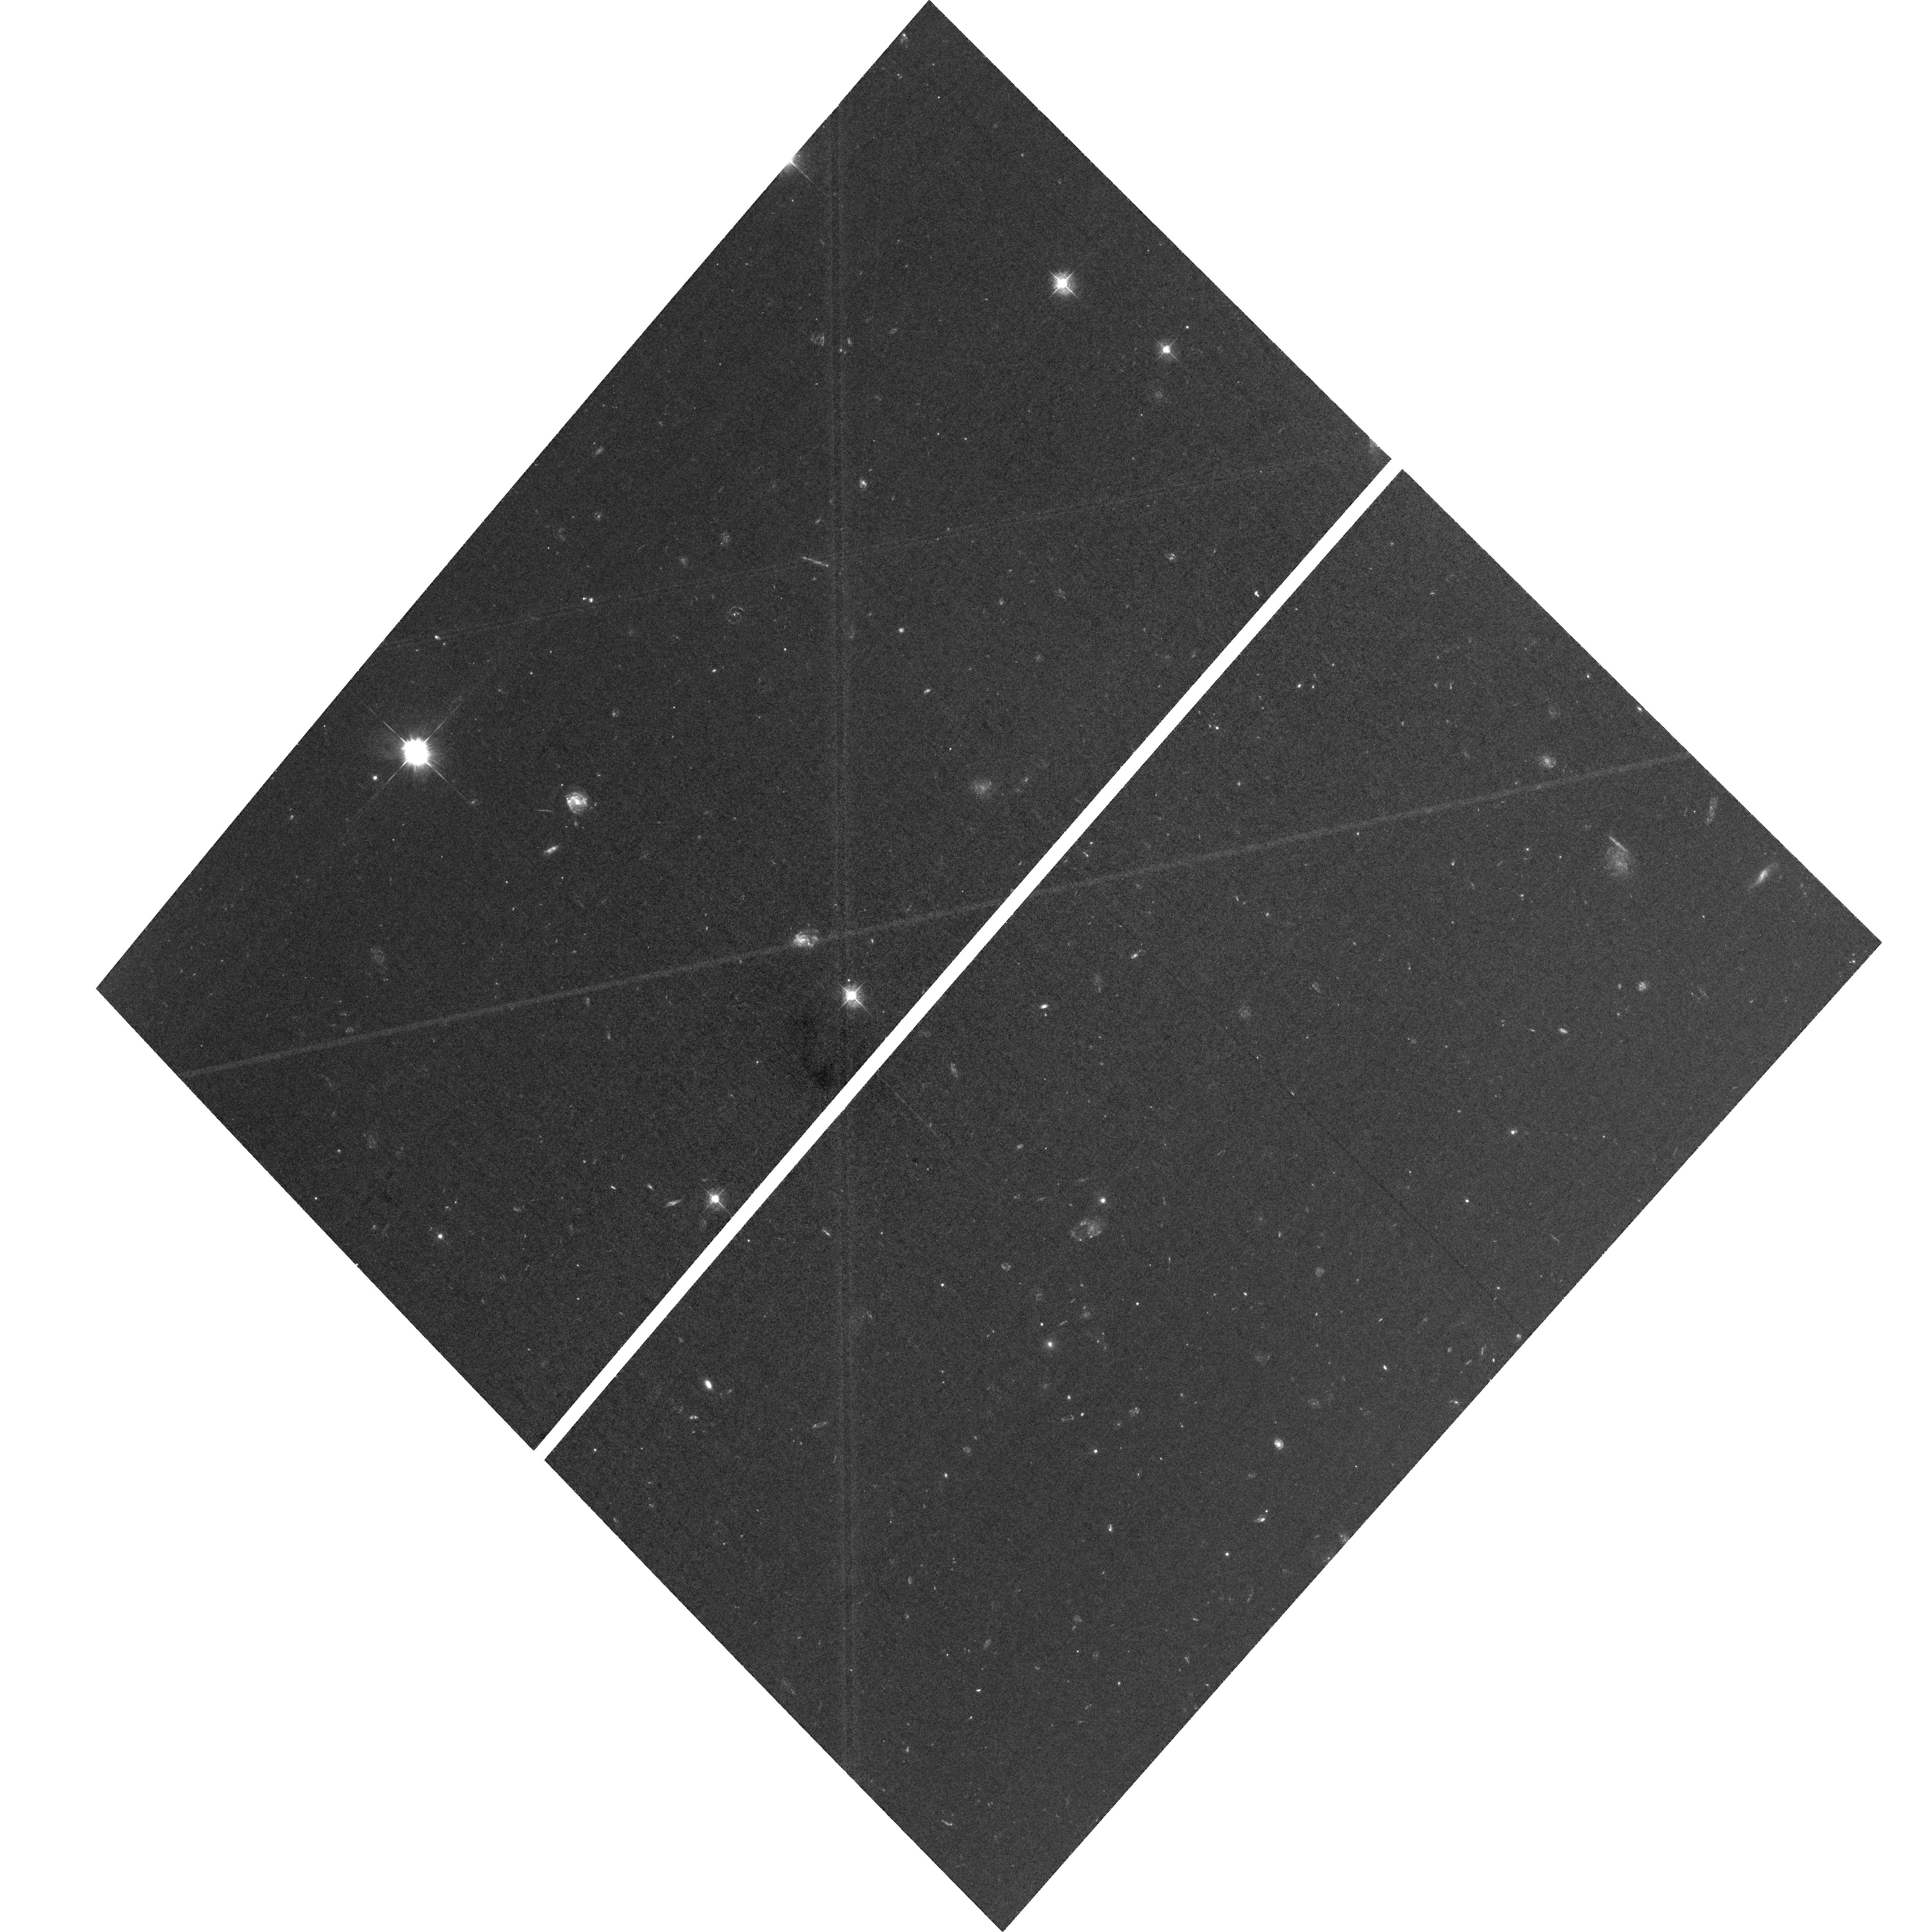
Target: JWST-NEP-TDF-6AWFC. Instrument: ACS/WFC. Filter: F435W. Exposure: 2.8 h. Observation ID: hst_16252_6a_acs_wfc_f435w_jeex6a

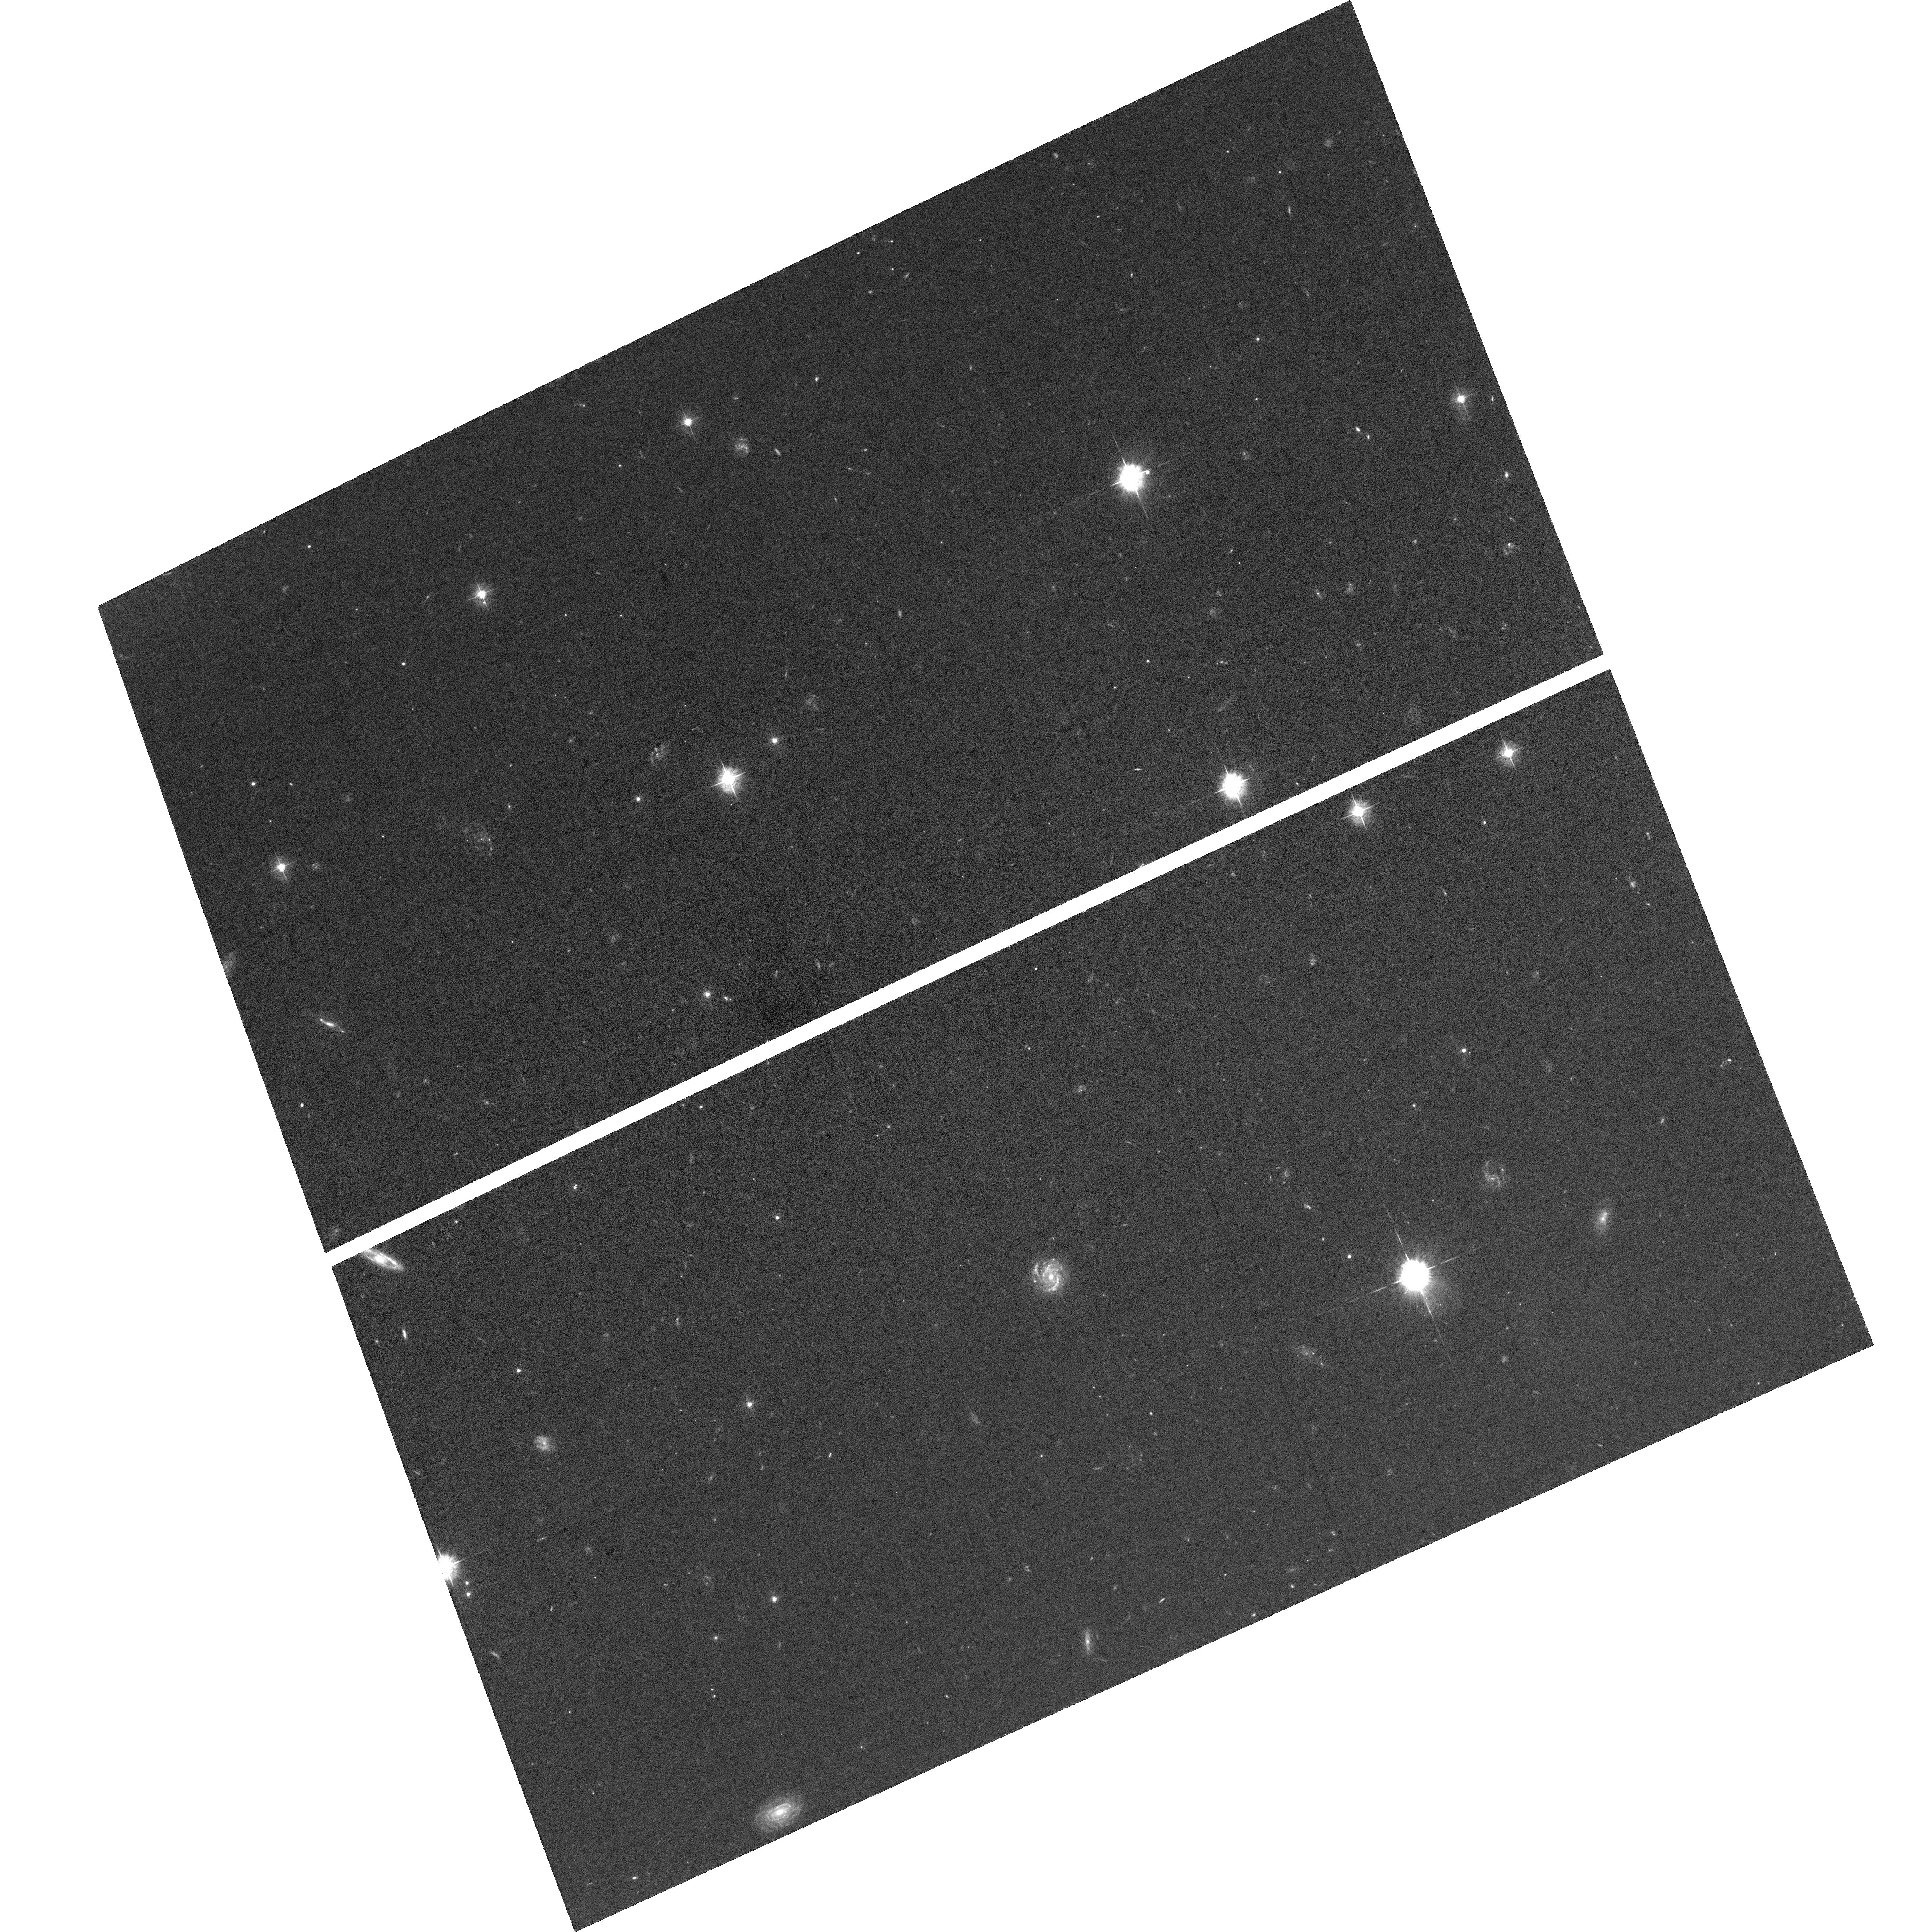
Target: JWST-NEP-TDF. Instrument: ACS/WFC. Filter: F435W. Exposure: 2.8 h. Observation ID: hst_16252_02_acs_wfc_f435w_jeex02

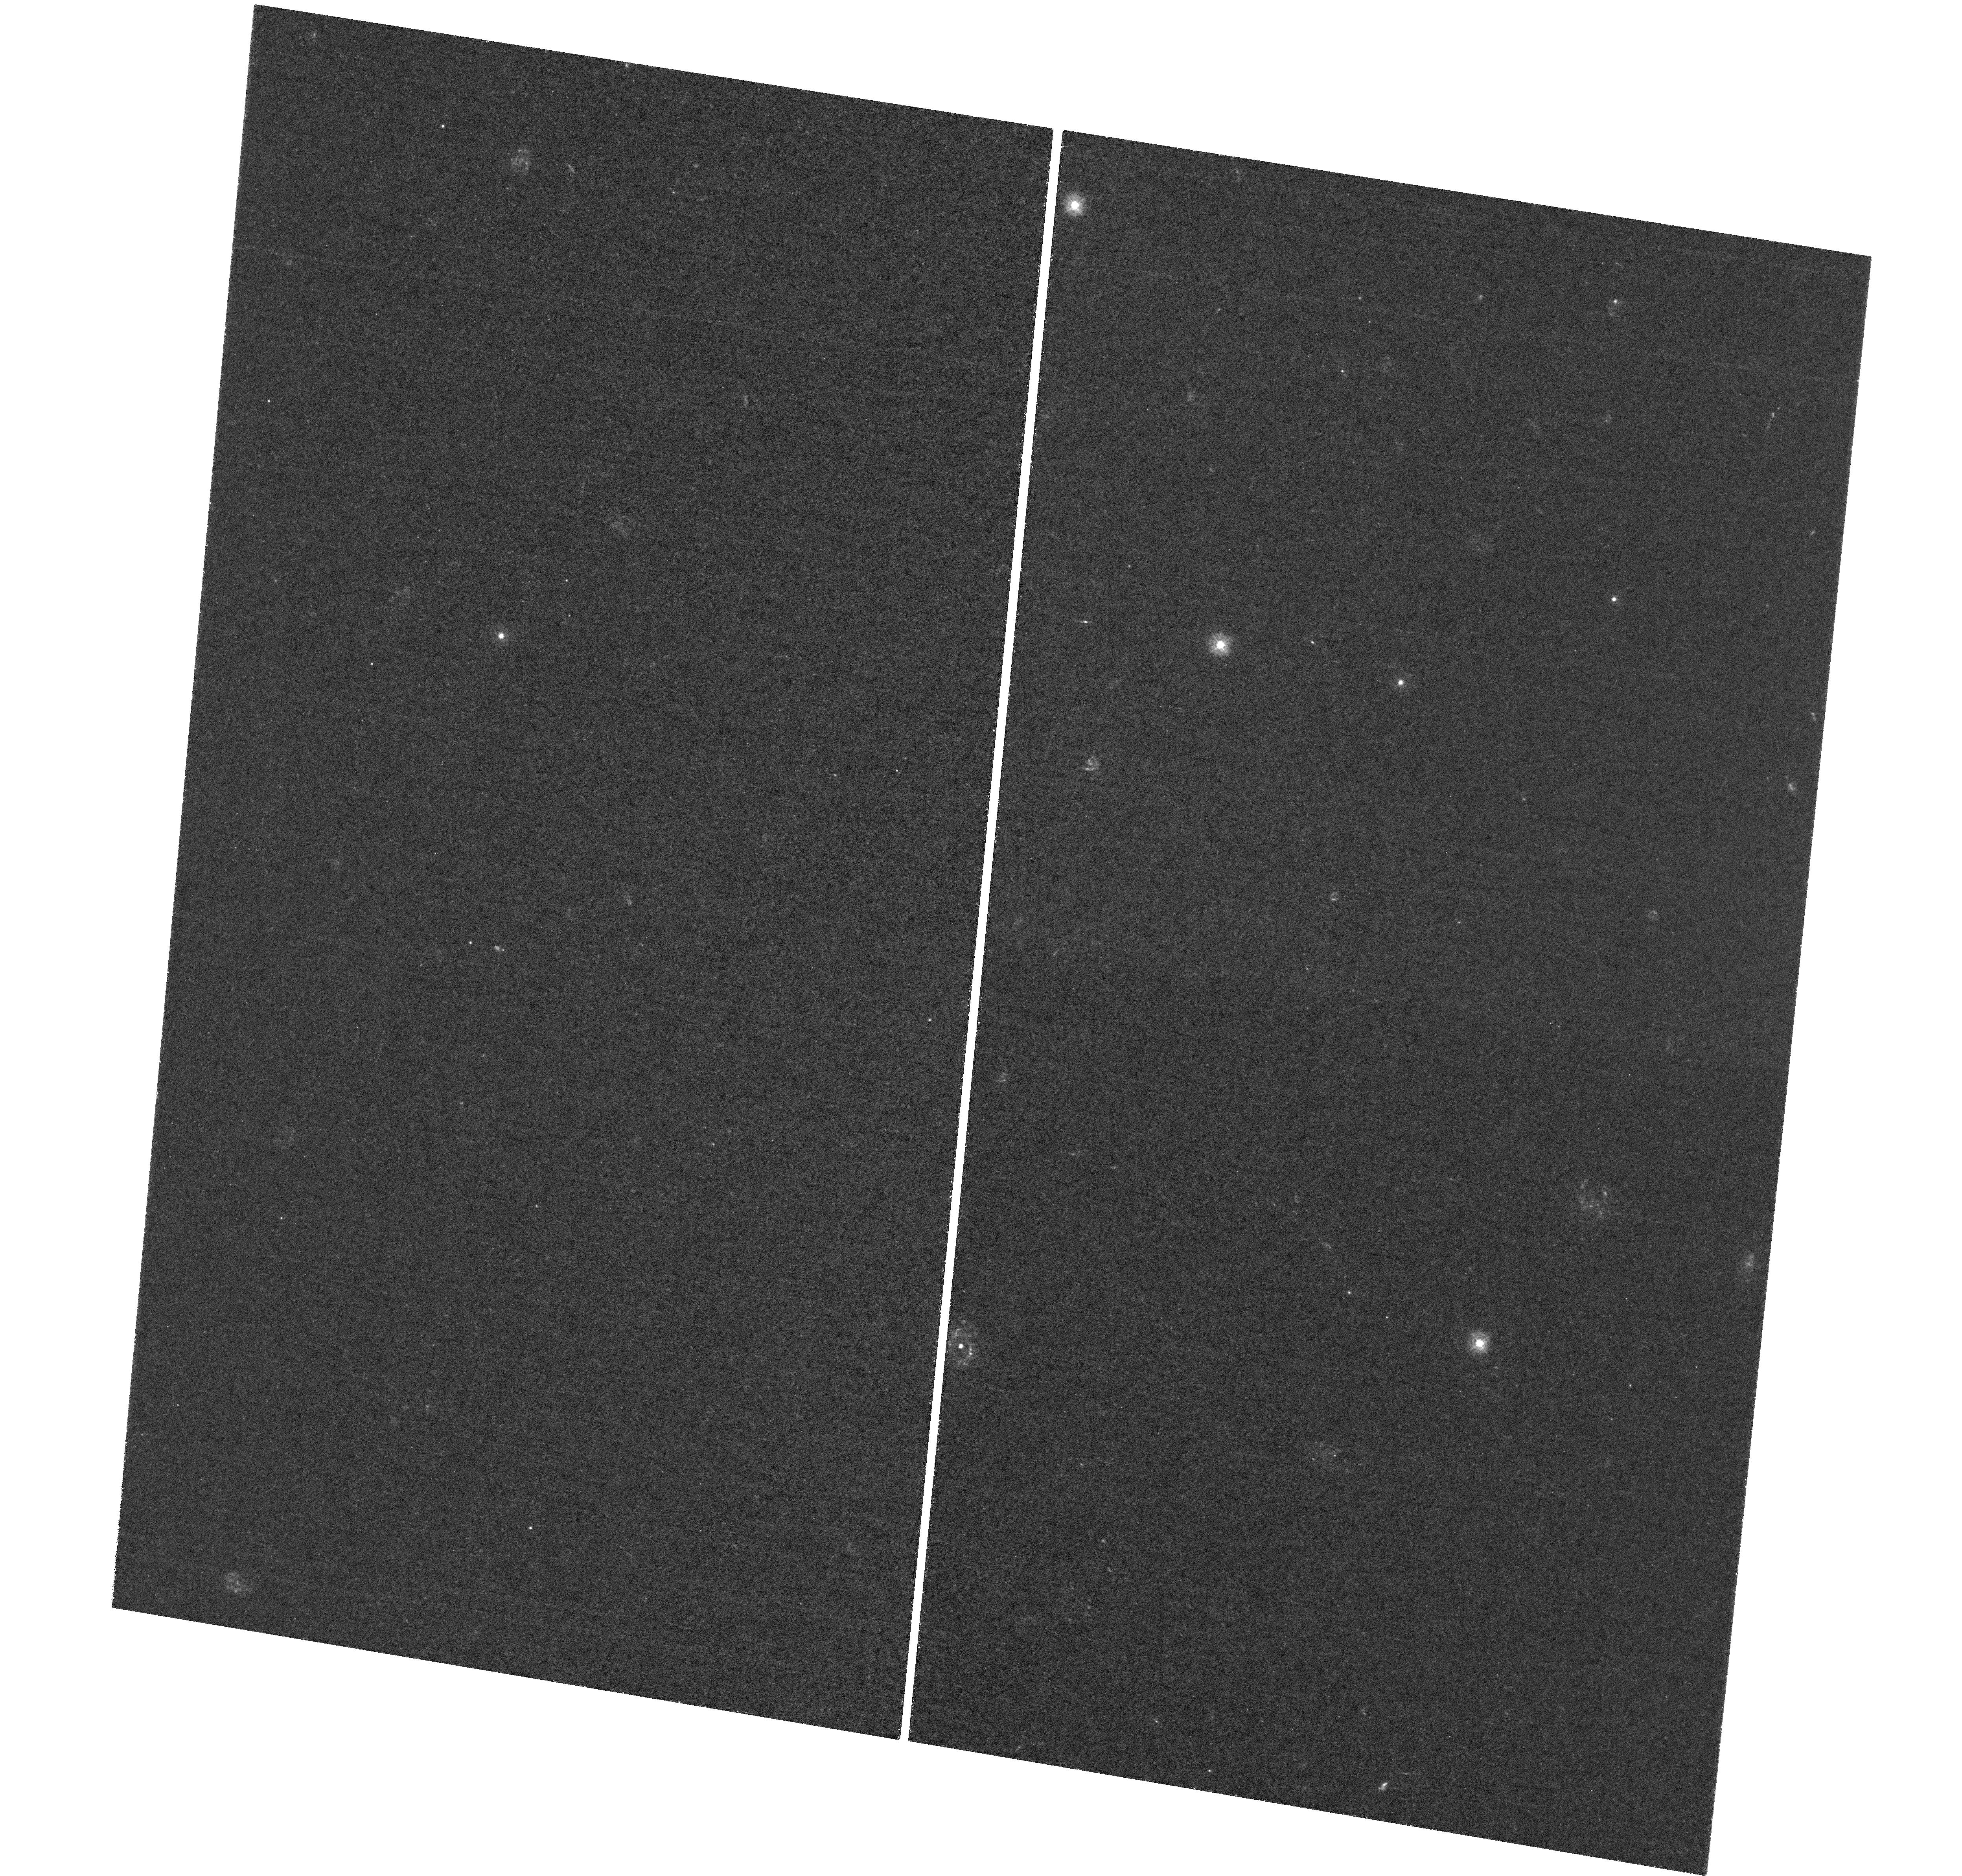
Target: JWST-NEP-TDF-1BUVIS. Instrument: WFC3/UVIS. Filter: F275W. Exposure: 5.8 h. Observation ID: hst_16252_08_wfc3_uvis_f275w_ieex08

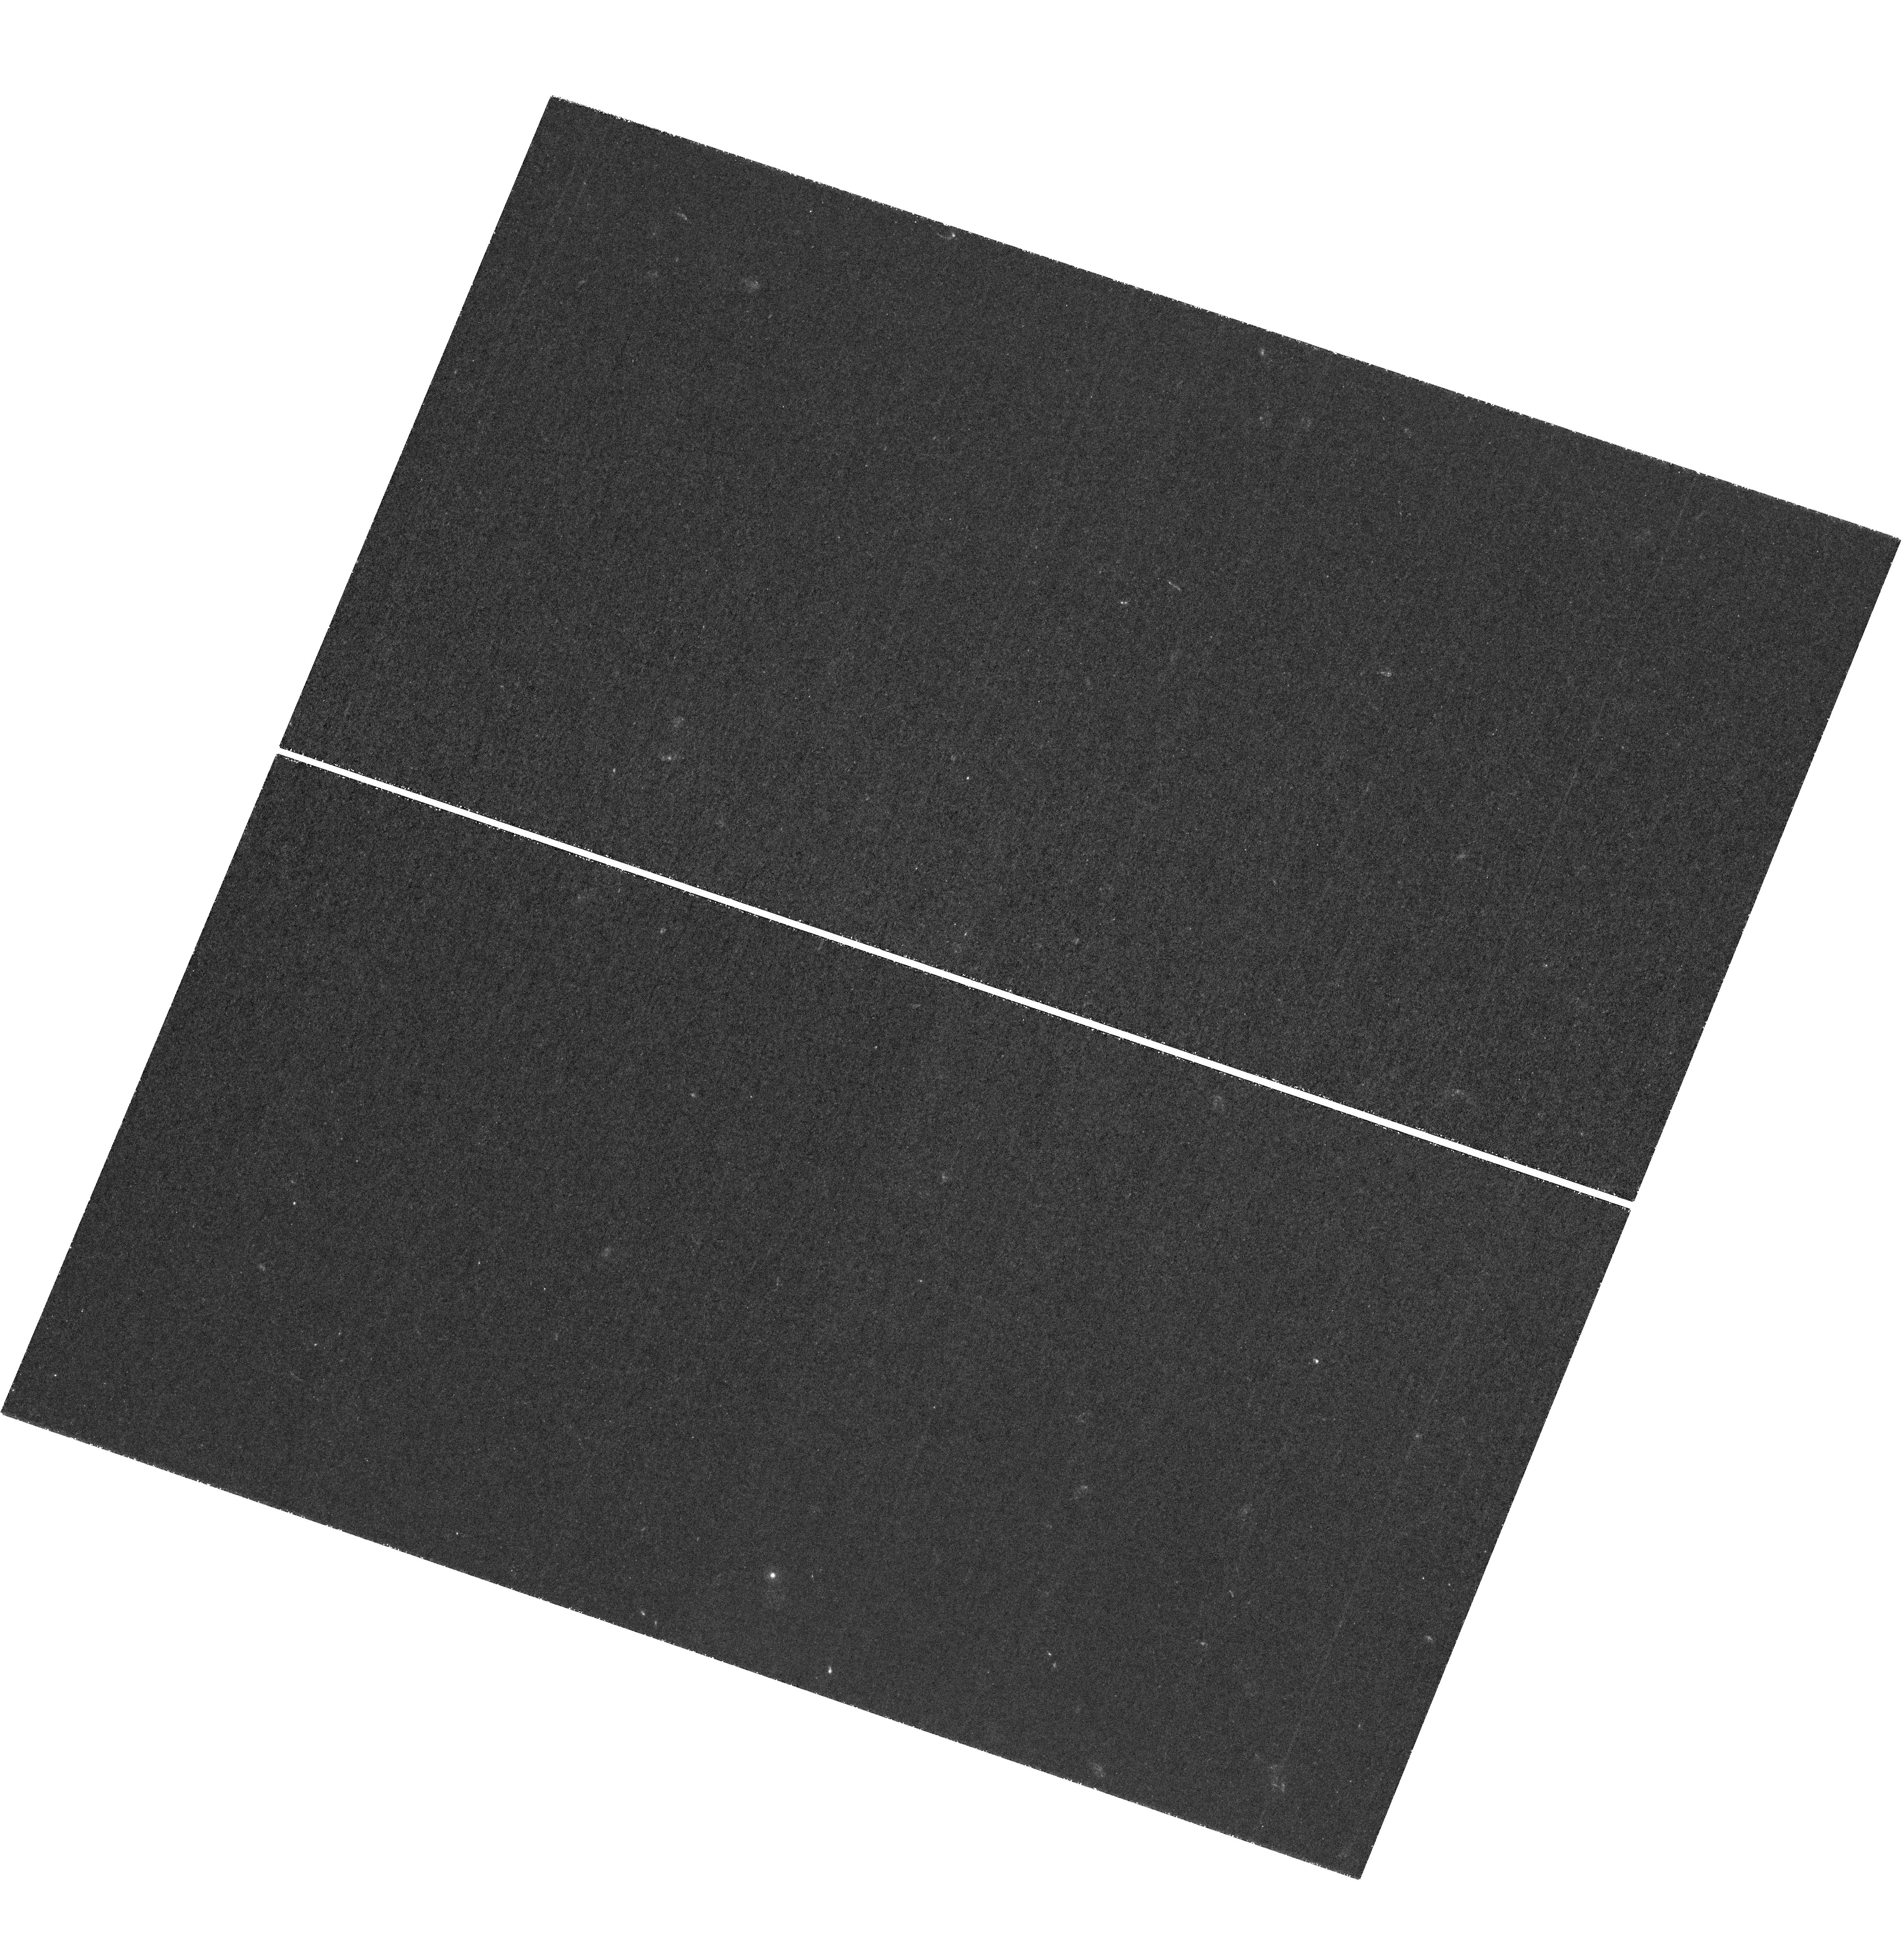
Target: field at RA 260.550°, Dec 65.768°. Instrument: WFC3/UVIS. Filter: F275W. Exposure: 6 h. Observation ID: hst_16252_07_wfc3_uvis_f275w_ieex07

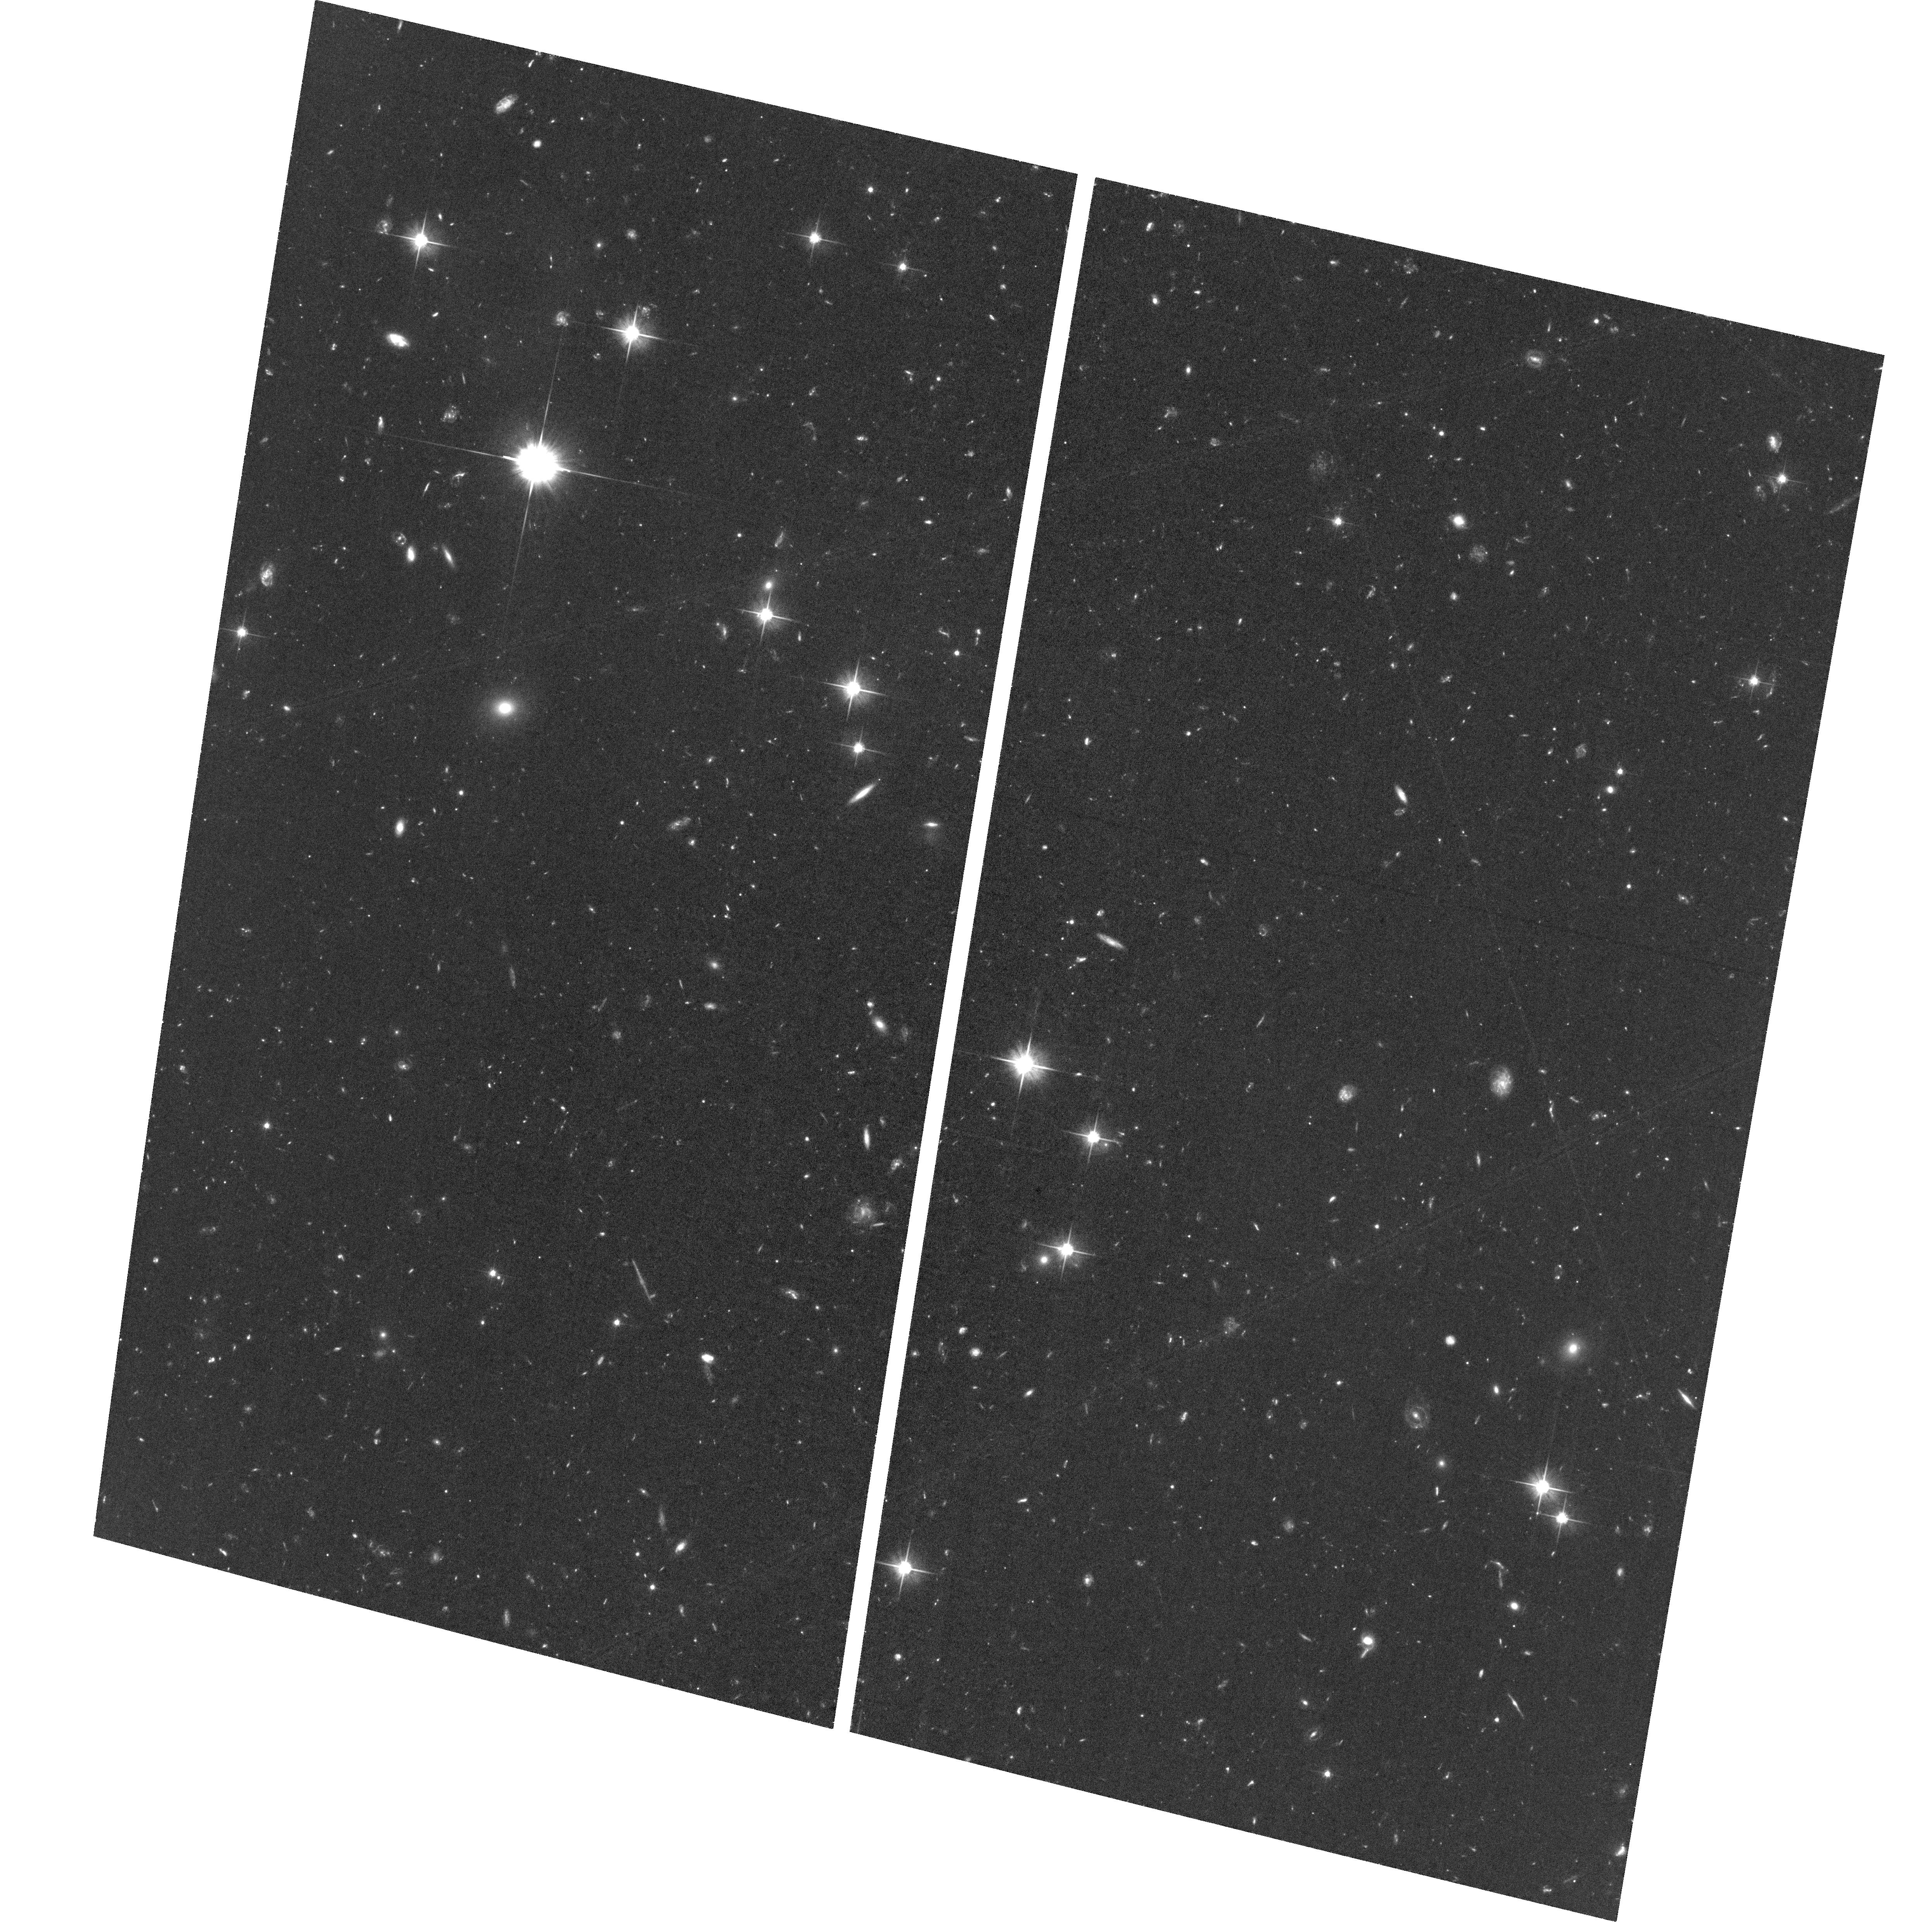
Target: JWST-NEP-TDF-01WFC. Instrument: ACS/WFC. Filter: F606W. Exposure: 2.6 h. Observation ID: hst_16252_01_acs_wfc_f606w_jeex01

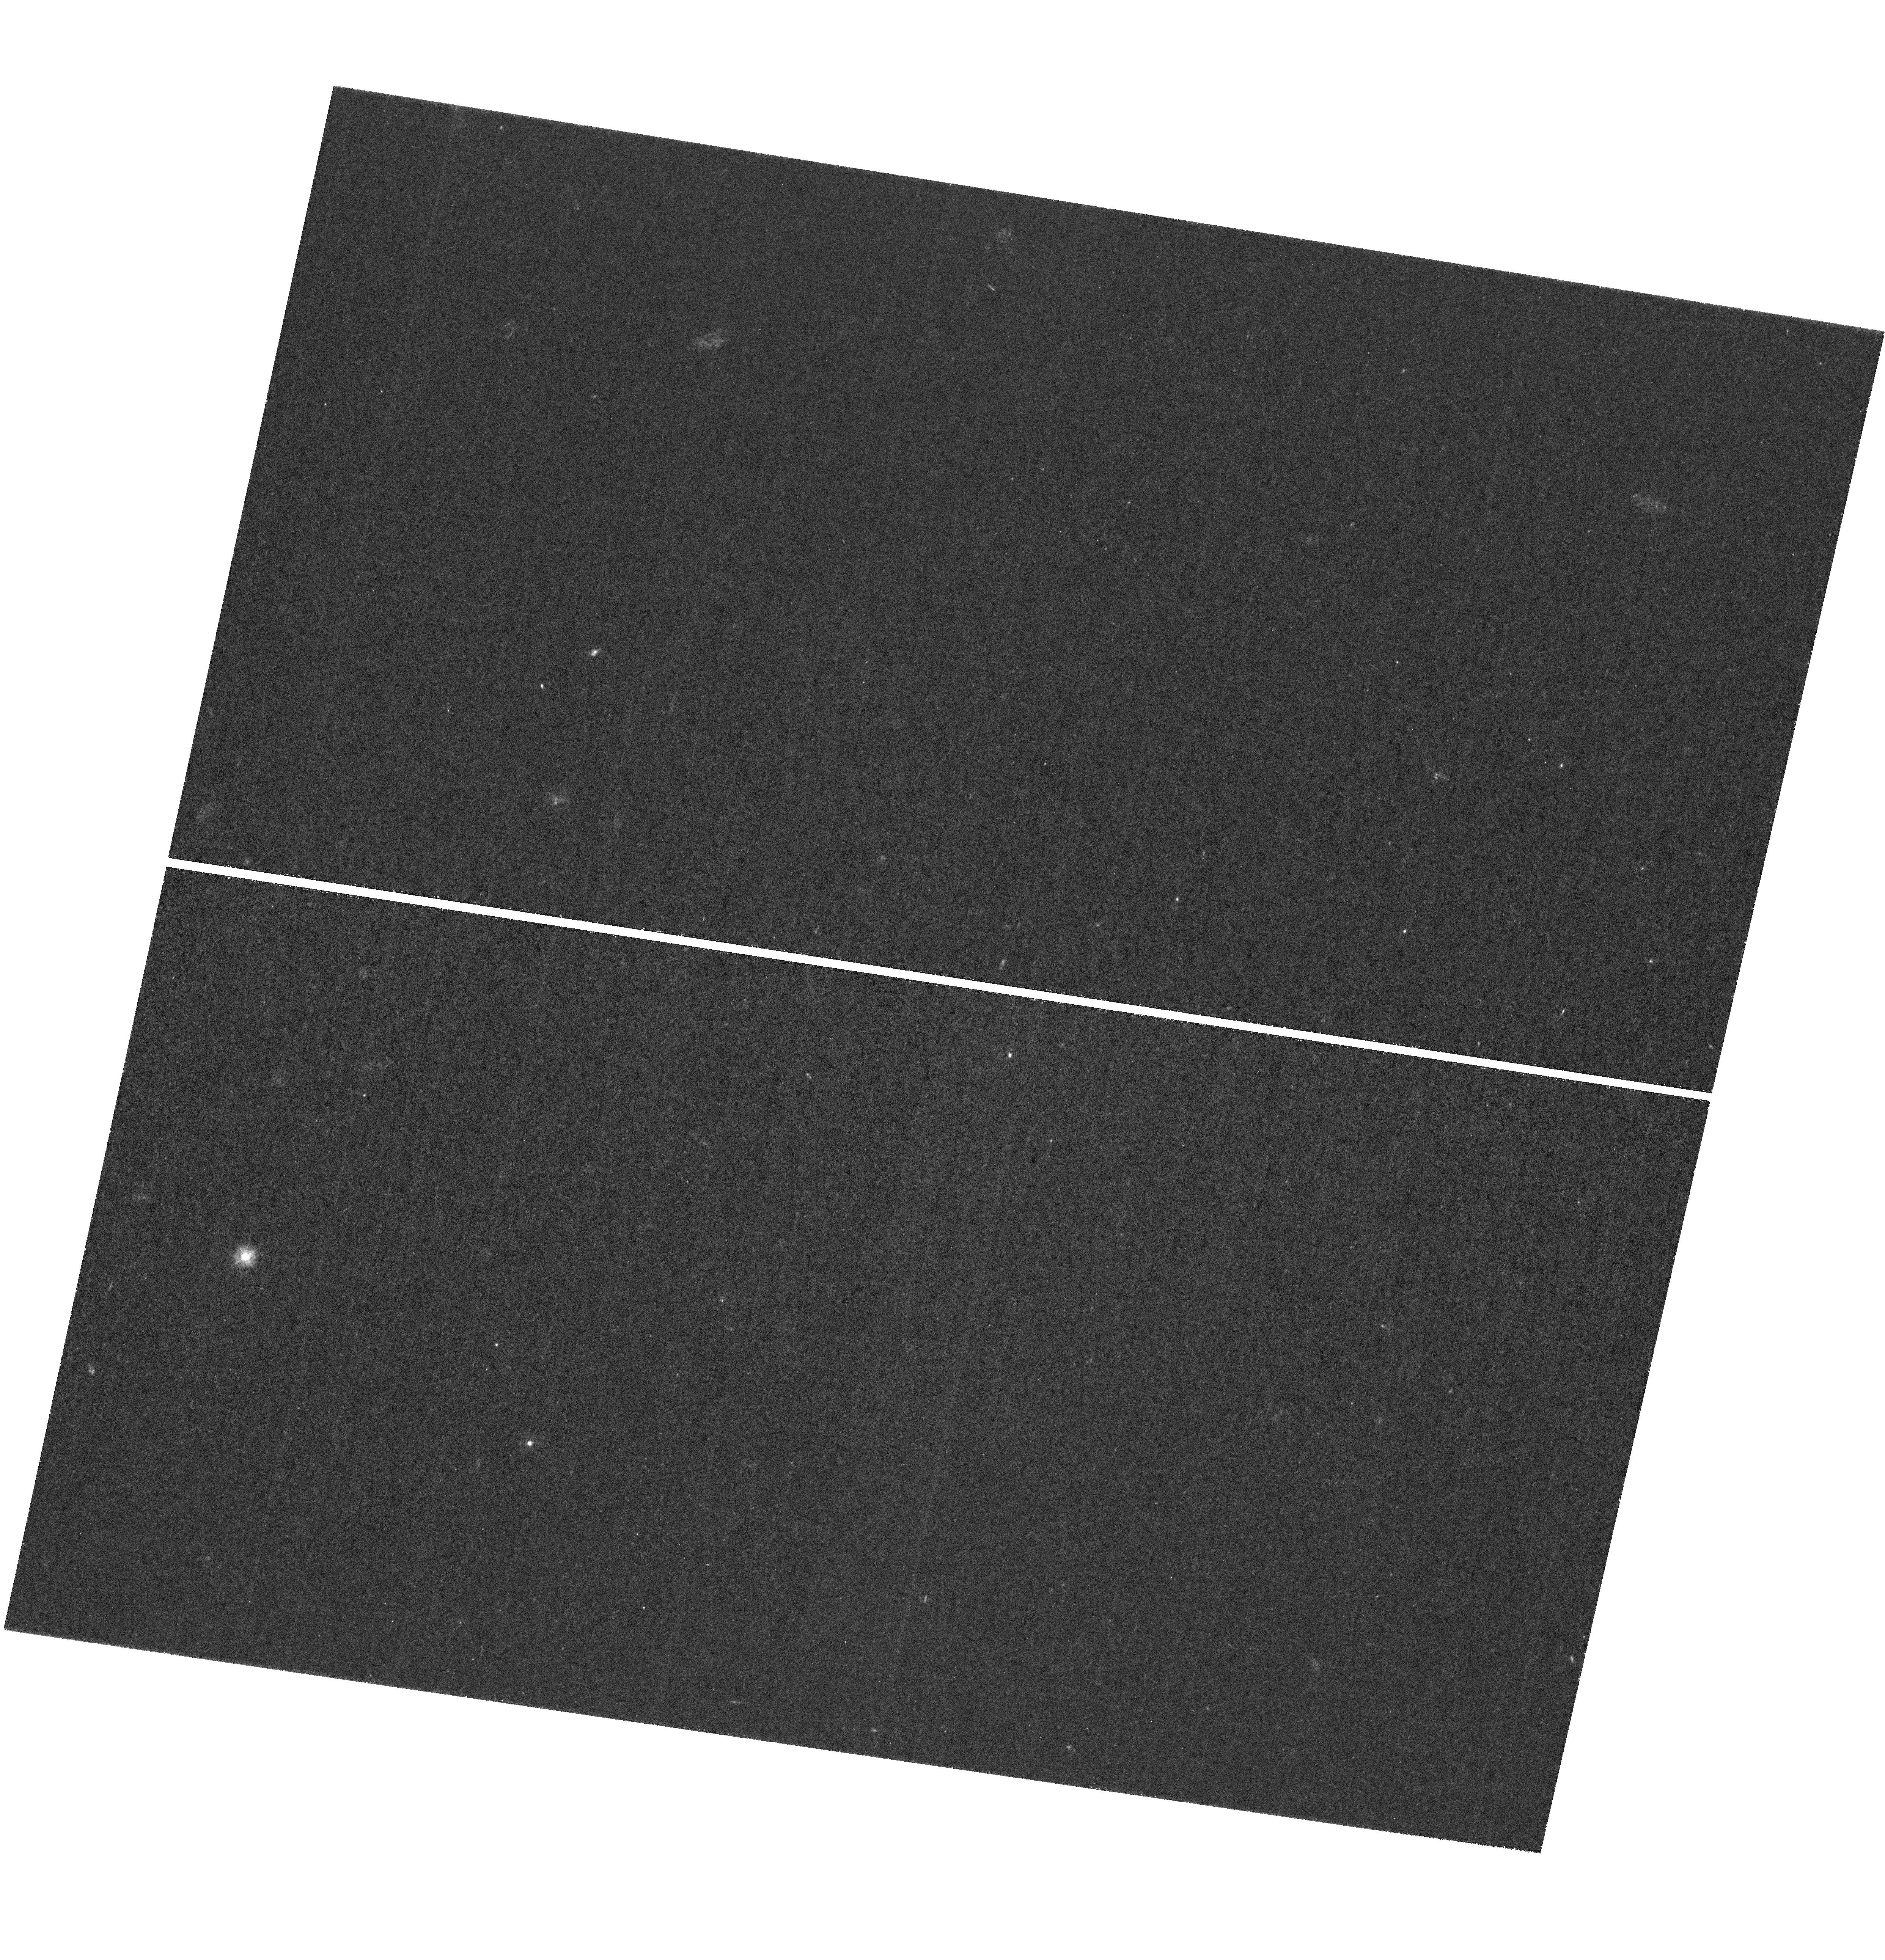
Target: JWST-NEP-TDF-6BUVIS. Instrument: WFC3/UVIS. Filter: F275W. Exposure: 5.9 h. Observation ID: hst_16252_6b_wfc3_uvis_f275w_ieex6b

TREASUREHUNT: Hubbles UV-Visible treasury imaging of the JWST NEP Time-Domain Field (PI: Jansen, Rolf A.)

We propose to complete the near-contiguous UV-Visible imaging of the JWST NEP Time-Domain Field, the best field within the JWST Continuous Viewing Zones to conduct deep and wide extragalactic JWST surveys at arbitrary cadence or orientation. This recently developed, ~14' diameter time-domain field near the North Ecliptic Pole (1) is devoid of sources brighter than m_AB ~ 16 mag at 2-4 micron that would deeply saturate JWST/NIRCam, (2) has the lowest possible zodiacal foreground, (3) has low Galactic foreground extinction, and (4) has a wealth of deep ground- and space-based ancillary data from X-ray through radio. Deep UV-Visible HST imaging to m_AB ~ 28 mag exists for the inner ~9' diameter portion of this field. Completing the coverage of the NEP Time-Domain Field to the same depth, in combination with extant data, allows the community to: (1) Establish a baseline UV-Visible detection image at ~0.07" FWHM at wavelengths inaccessible to JWST, and map transients and moving objects in areas of 2- and 3-epoch overlap; (2) Identify rest-frame UV-bright objects at z < 6 that would contaminate JWST ultra-high-z galaxy samples; (3) Identify galaxies with steep intrinsic UV-Visible SEDs indicative of (weak)AGN, assess the escape of LyC photons at 2 < z < 3, and place limits on that escape and IGM porosity at z < ~3.5; and (4) Study mass assembly and evolution of all significantly resolved UV-bright galaxies at z < 6 on a 'pixel-by- pixel' basis. In order to maximize the scientific return of early-release JWST science, it is critical to image this field in the UV-Visible while HST is still in its prime and before commencement of JWST observations in Fall 2021.